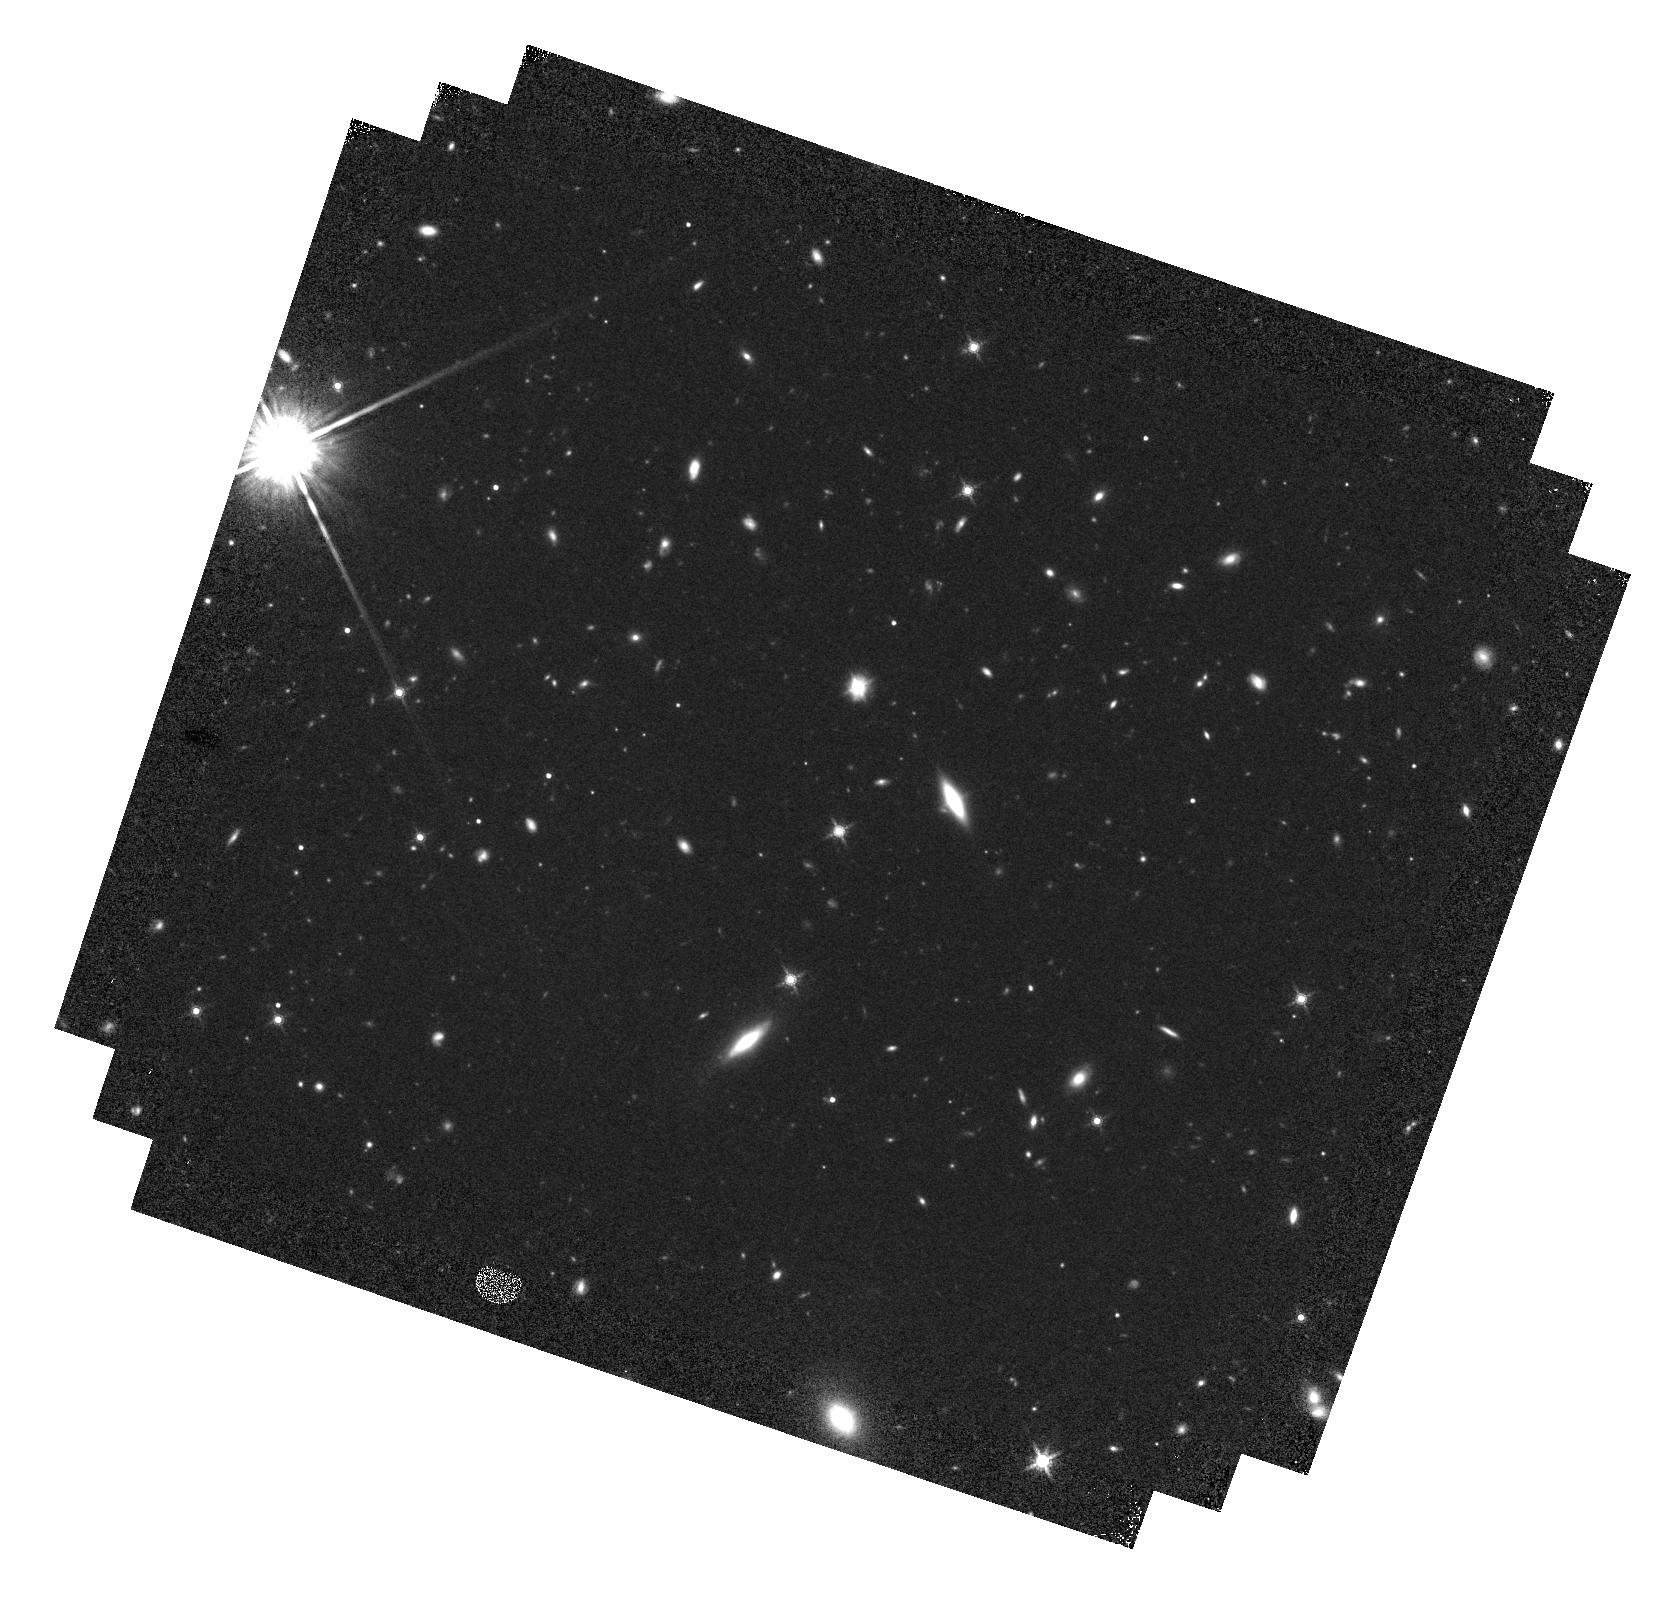
Target: SDSSJ140025.53-012957.0
Instrument: WFC3/IR
Filter: F160W
Exposure: 37 min
Observation ID: hst_13842_08_wfc3_ir_f160w_icl908

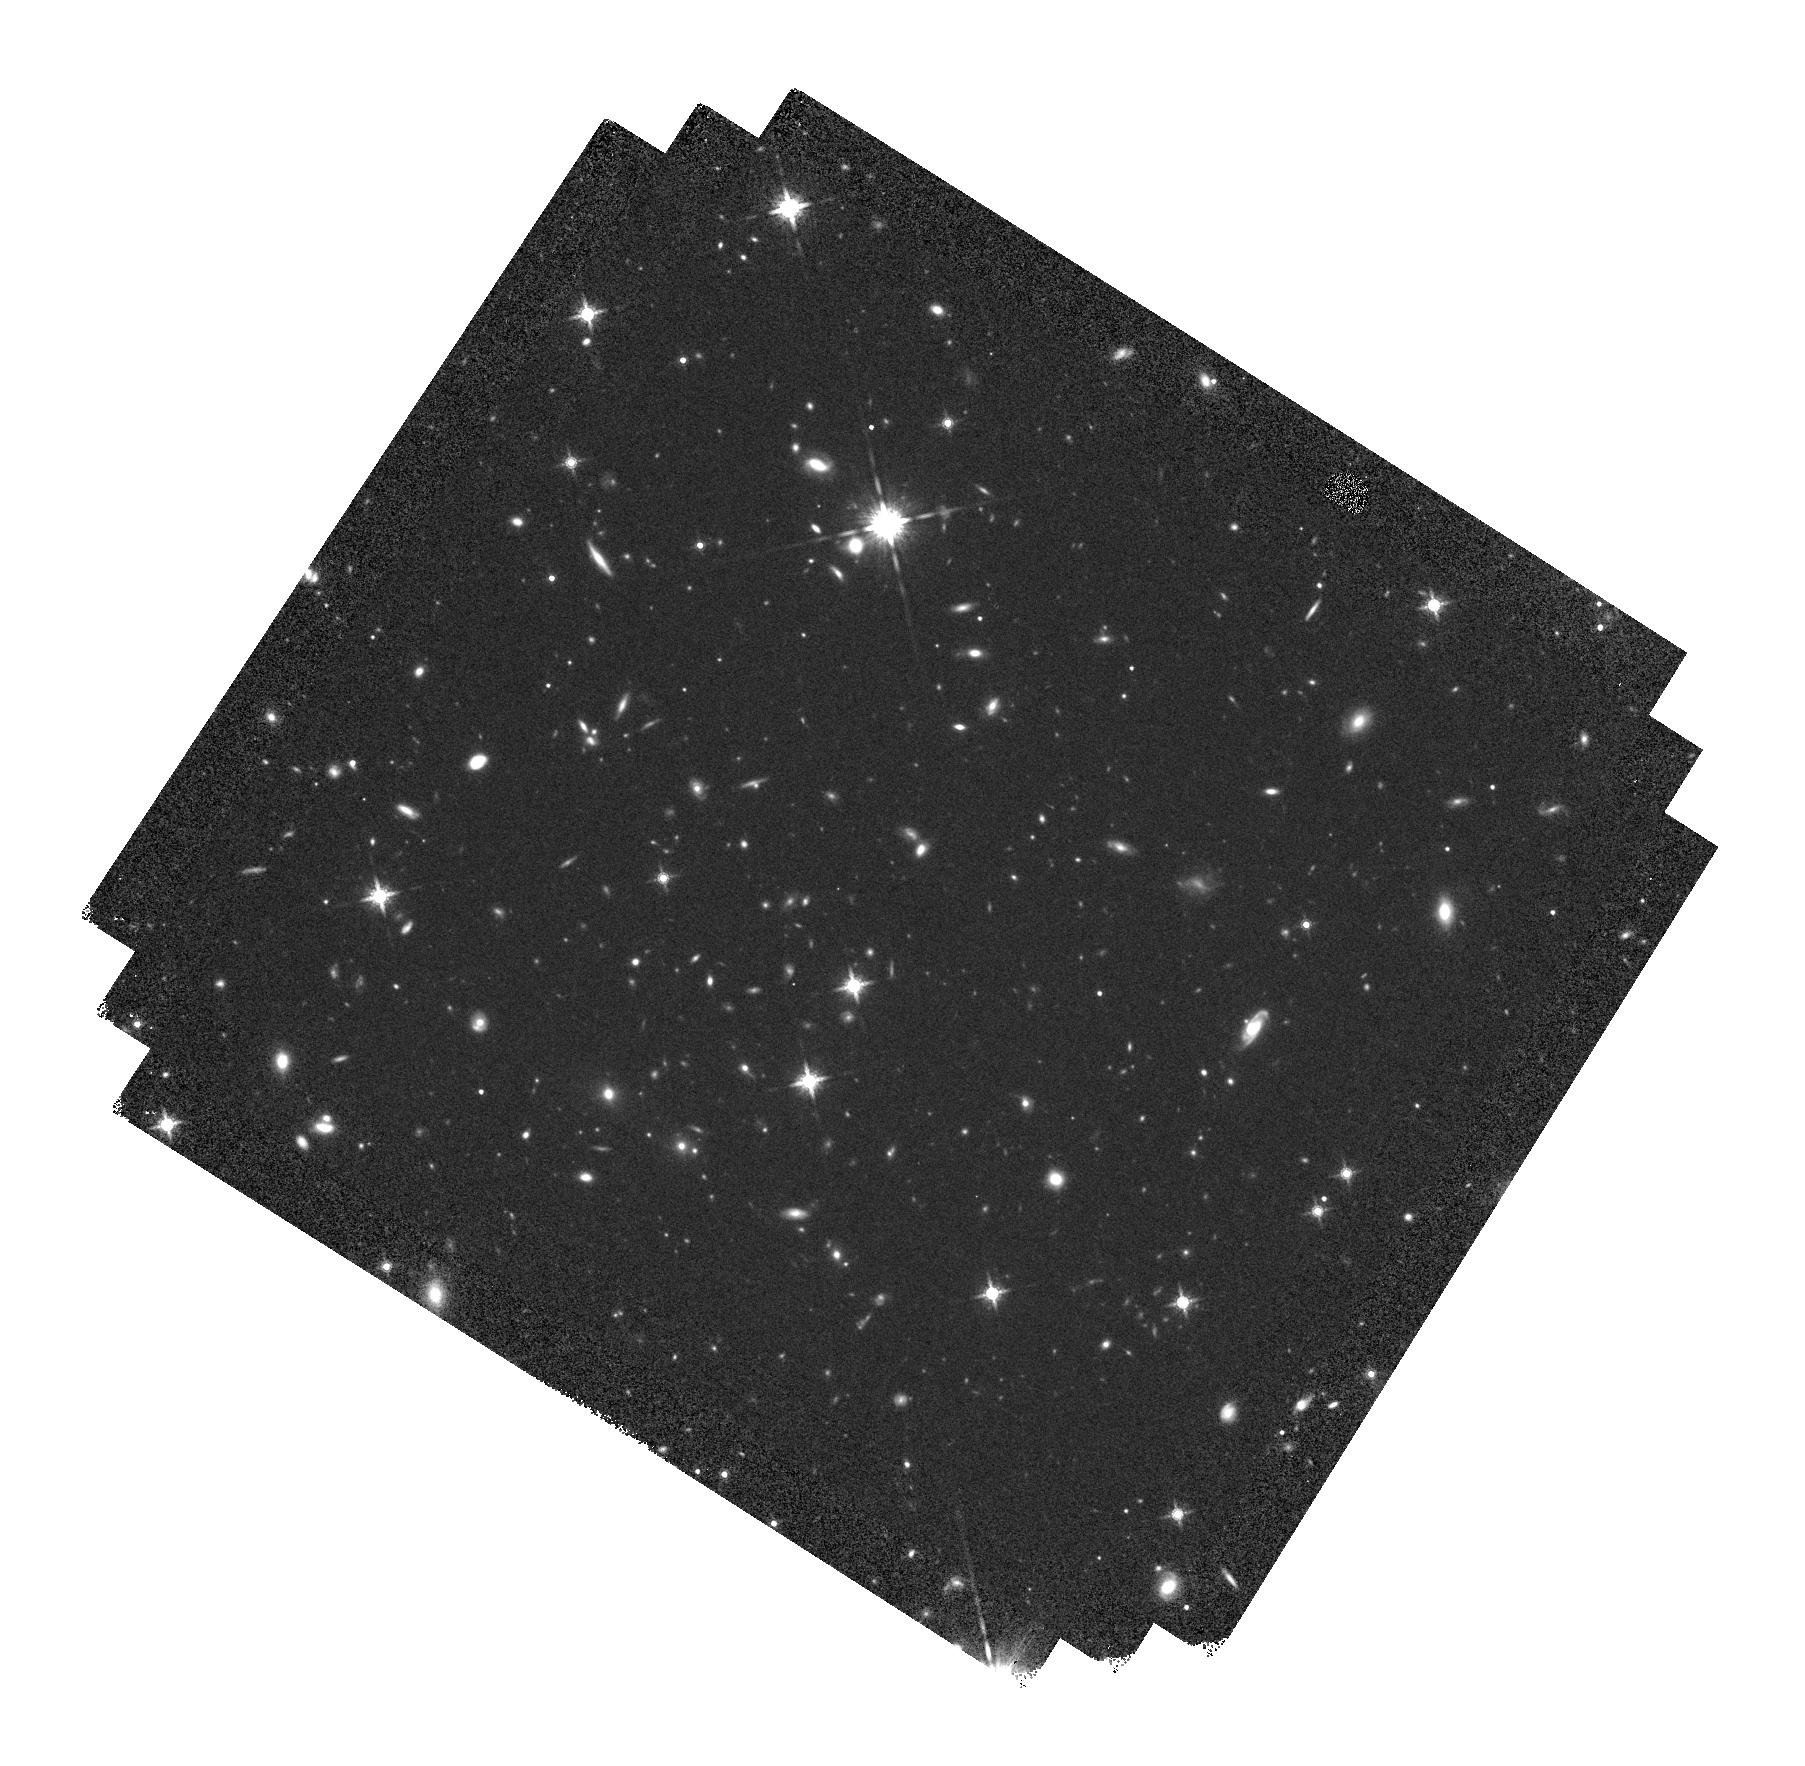
Target: SDSSJ080957.38+181804.4
Instrument: WFC3/IR
Filter: F160W
Exposure: 37 min
Observation ID: hst_13842_02_wfc3_ir_f160w_icl902

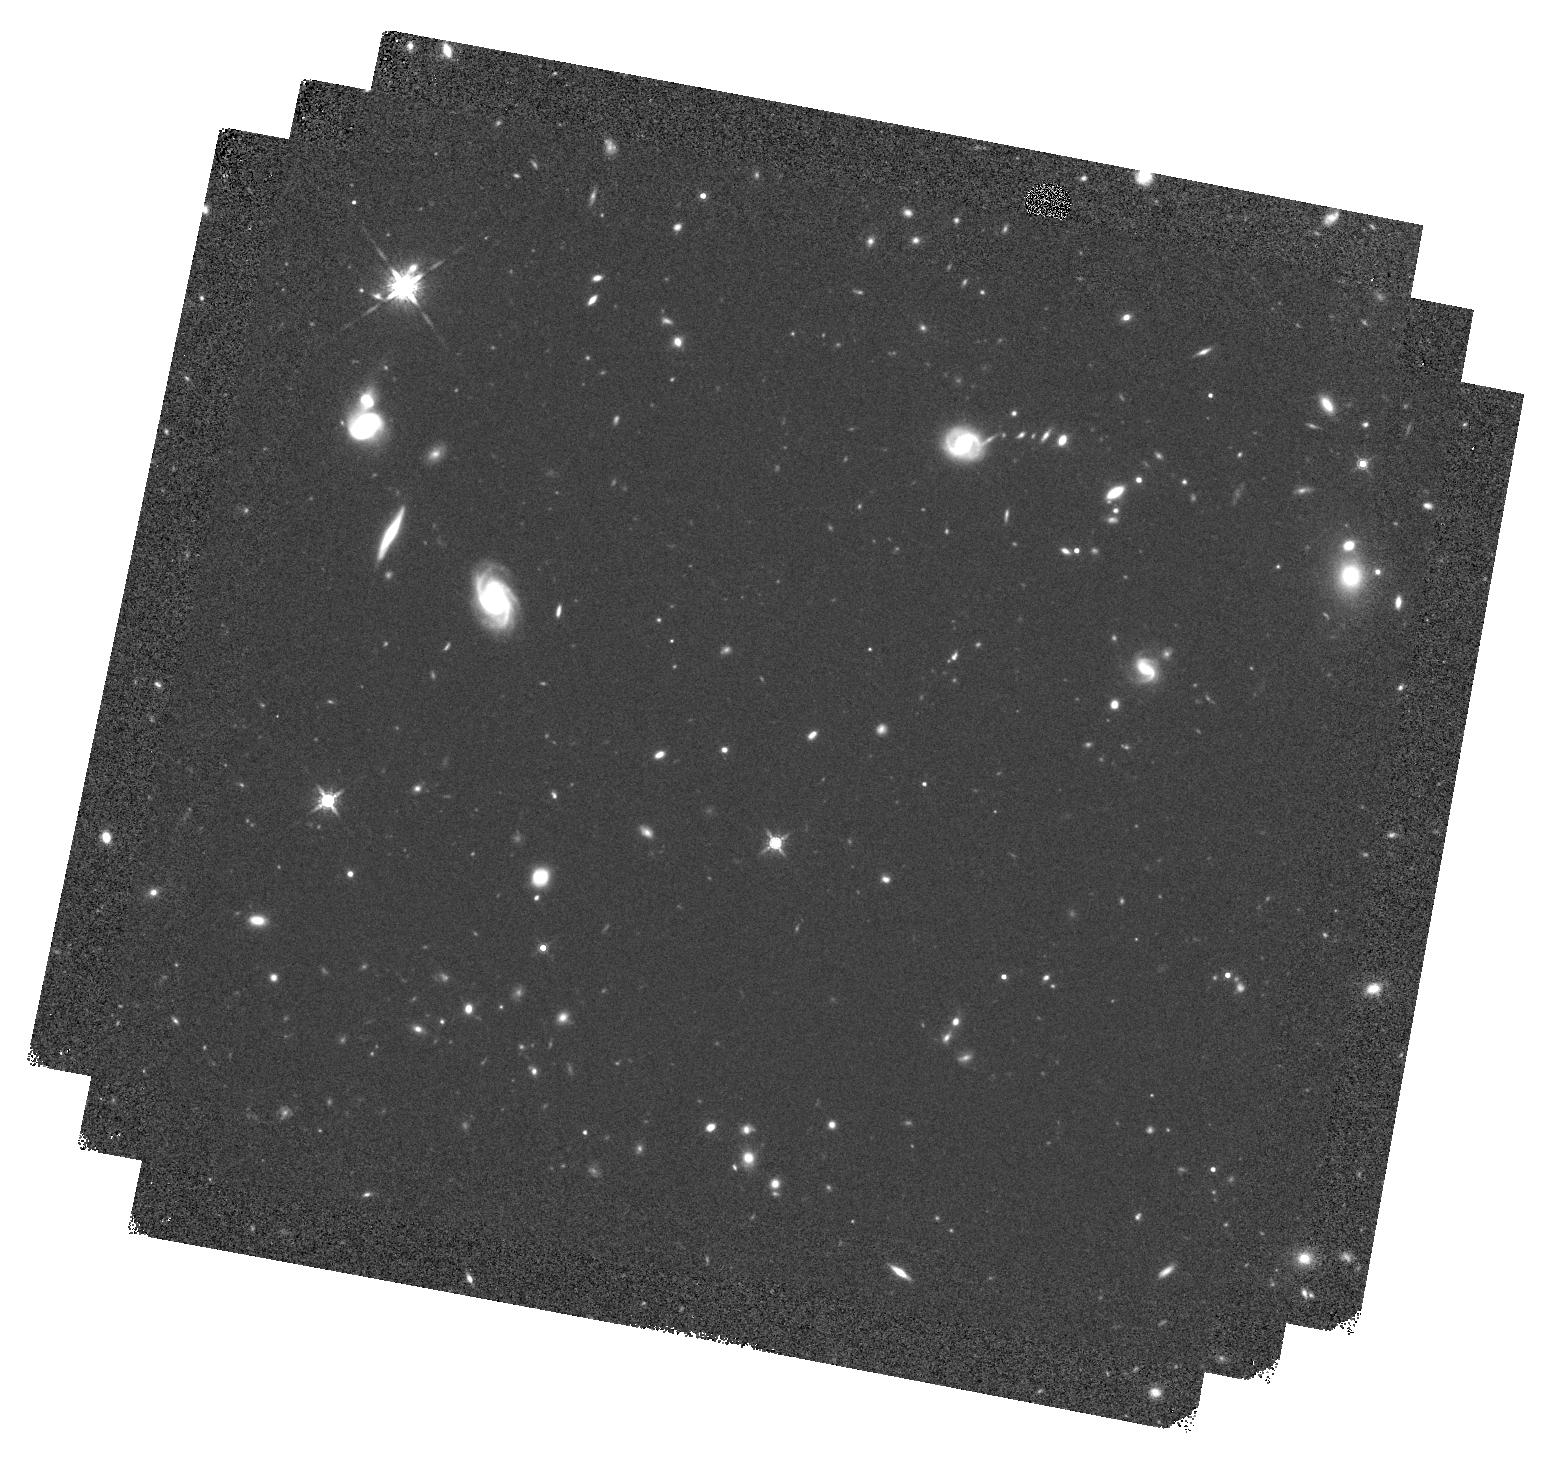
Target: SDSSJ123103.71+392903.6
Instrument: WFC3/IR
Filter: F160W
Exposure: 37 min
Observation ID: hst_13842_06_wfc3_ir_f160w_icl906

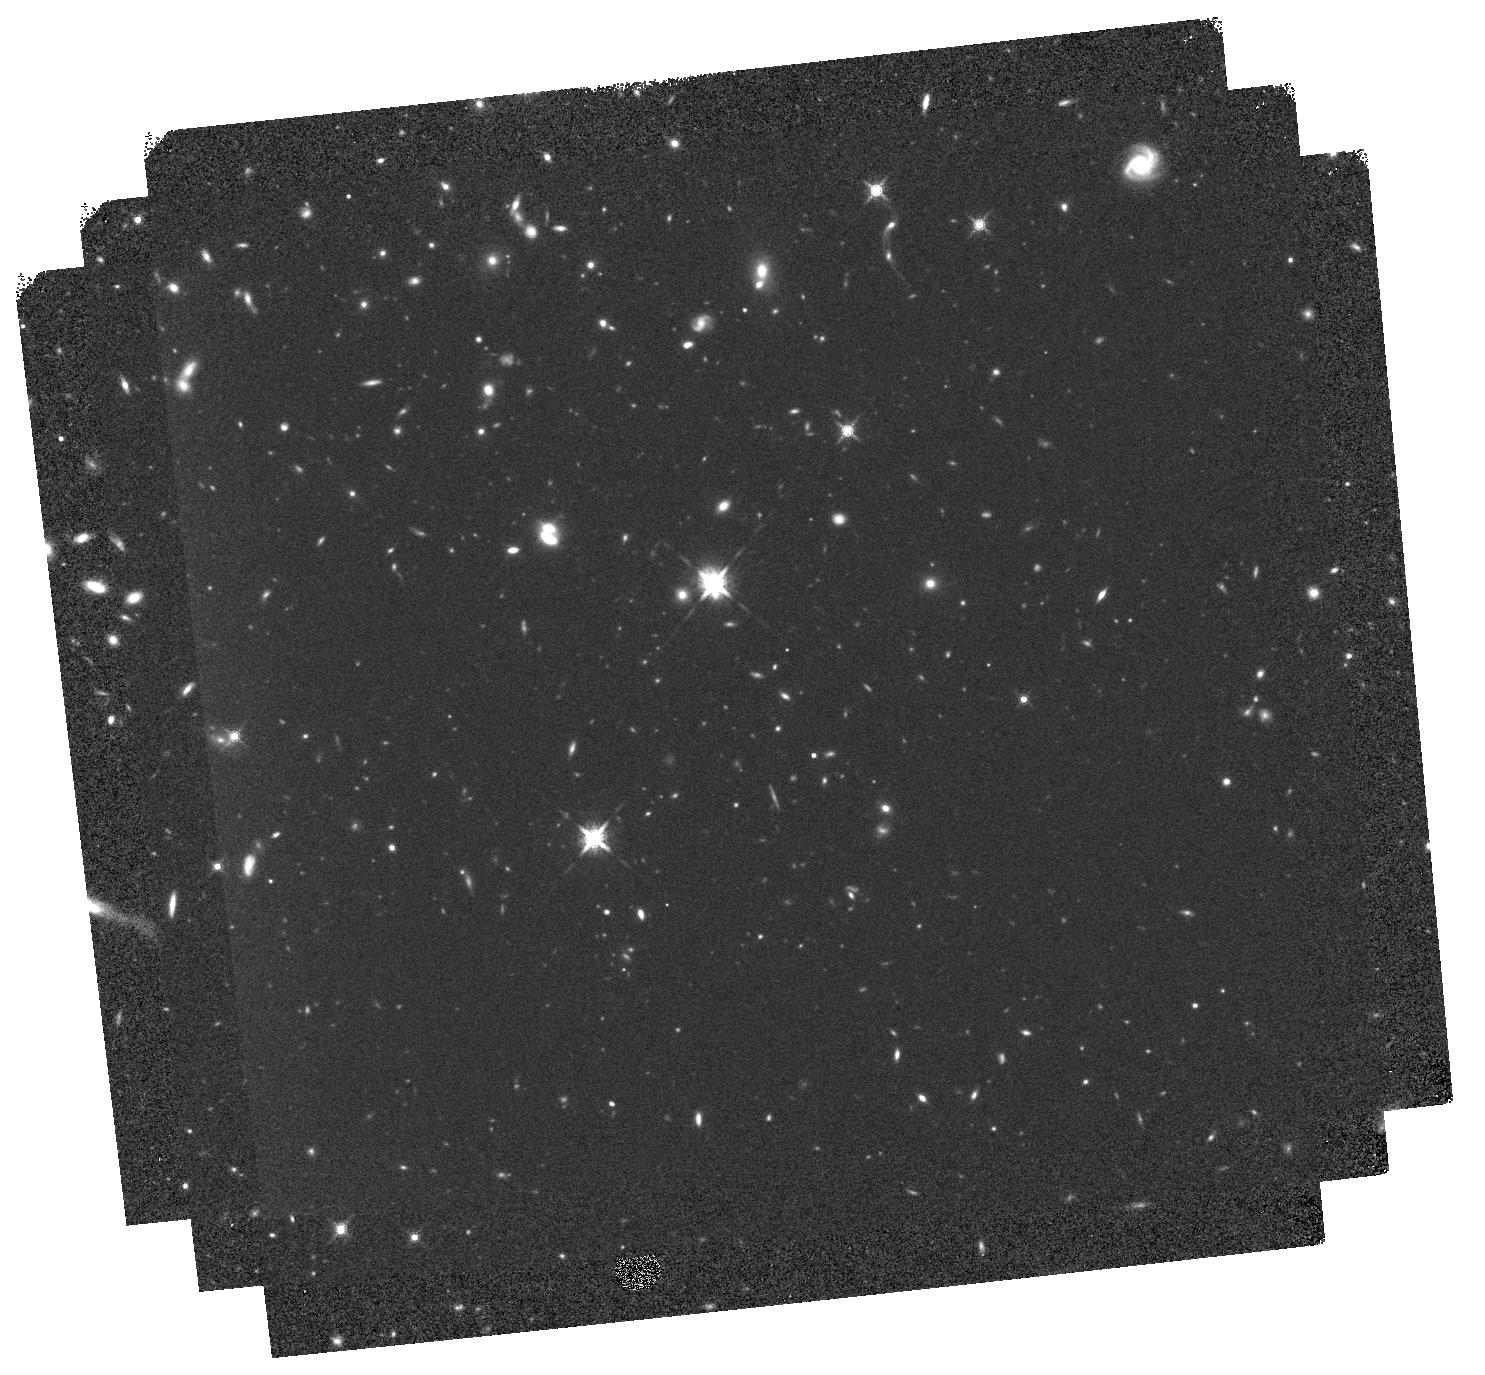
Target: SDSSJ152350.42+391405.2
Instrument: WFC3/IR
Filter: F160W
Exposure: 37 min
Observation ID: hst_13842_10_wfc3_ir_f160w_icl910

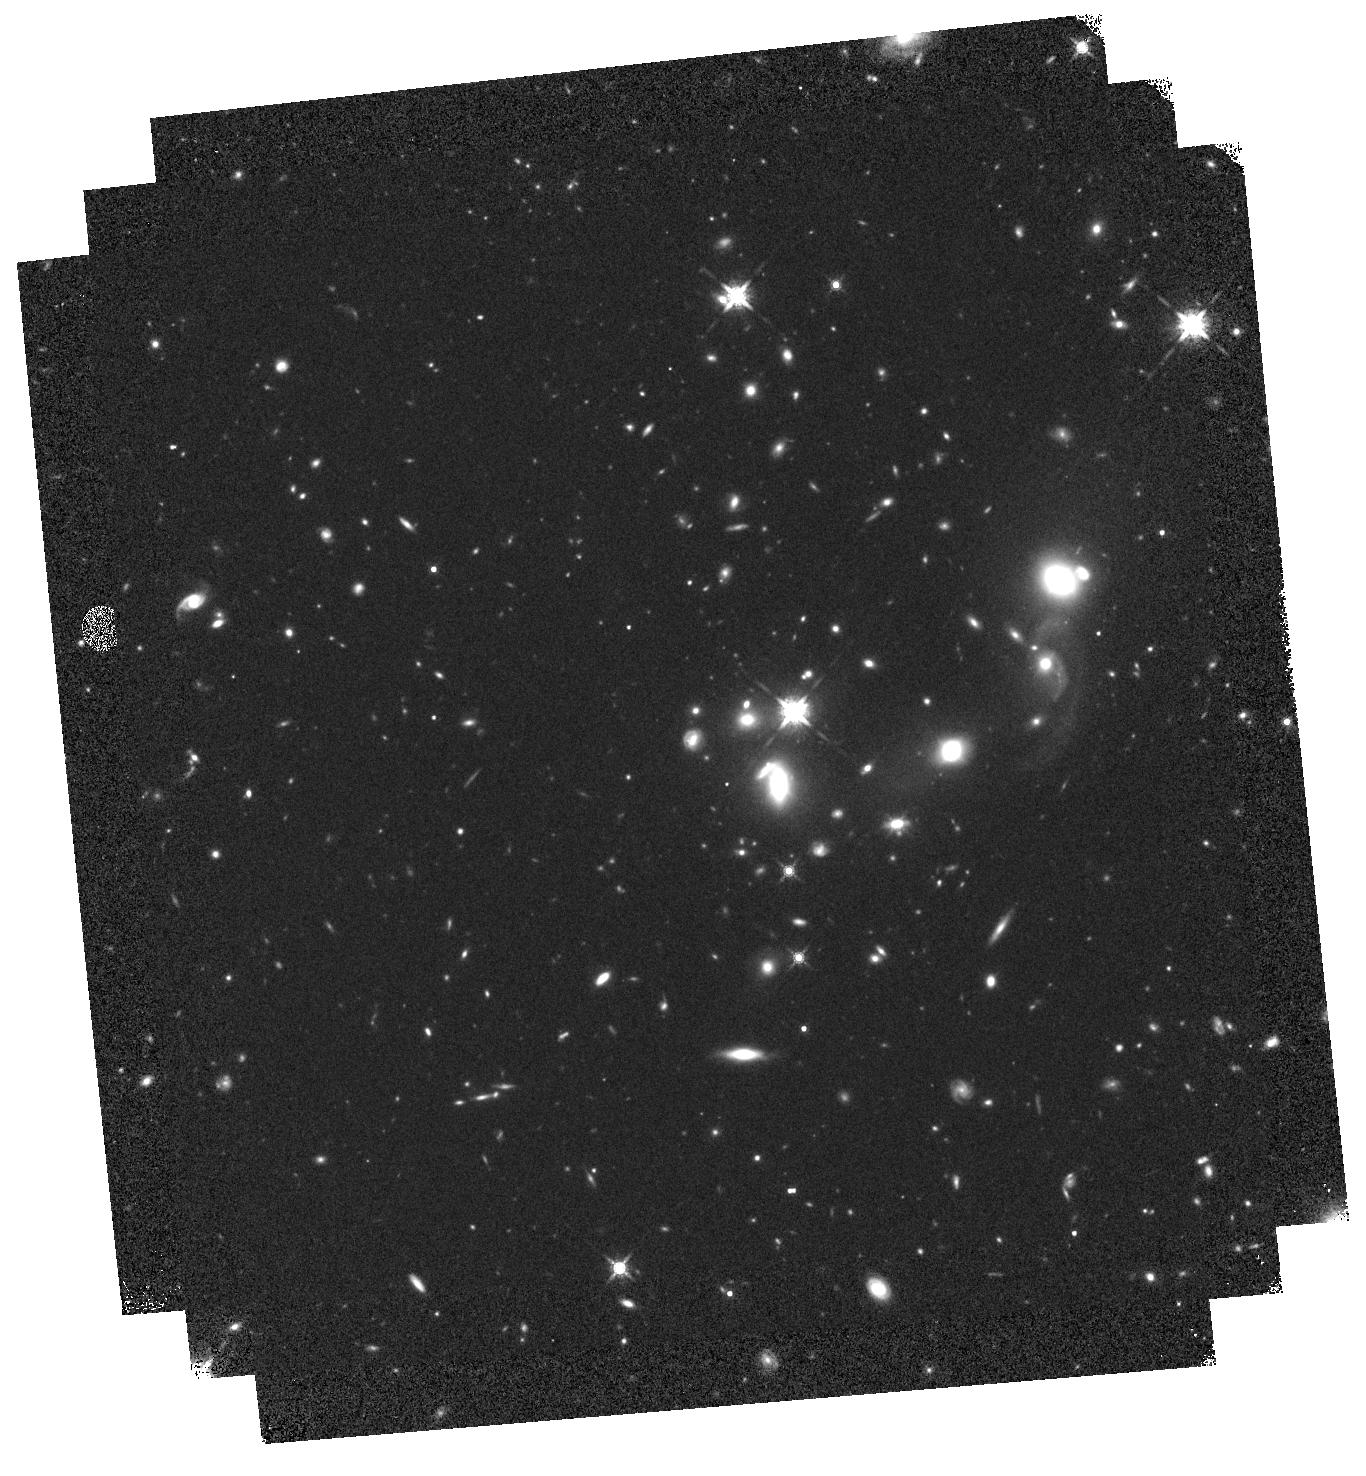
Target: SDSSJ030000.57+004828.0
Instrument: WFC3/IR
Filter: F160W
Exposure: 37 min
Observation ID: hst_13842_01_wfc3_ir_f160w_icl901

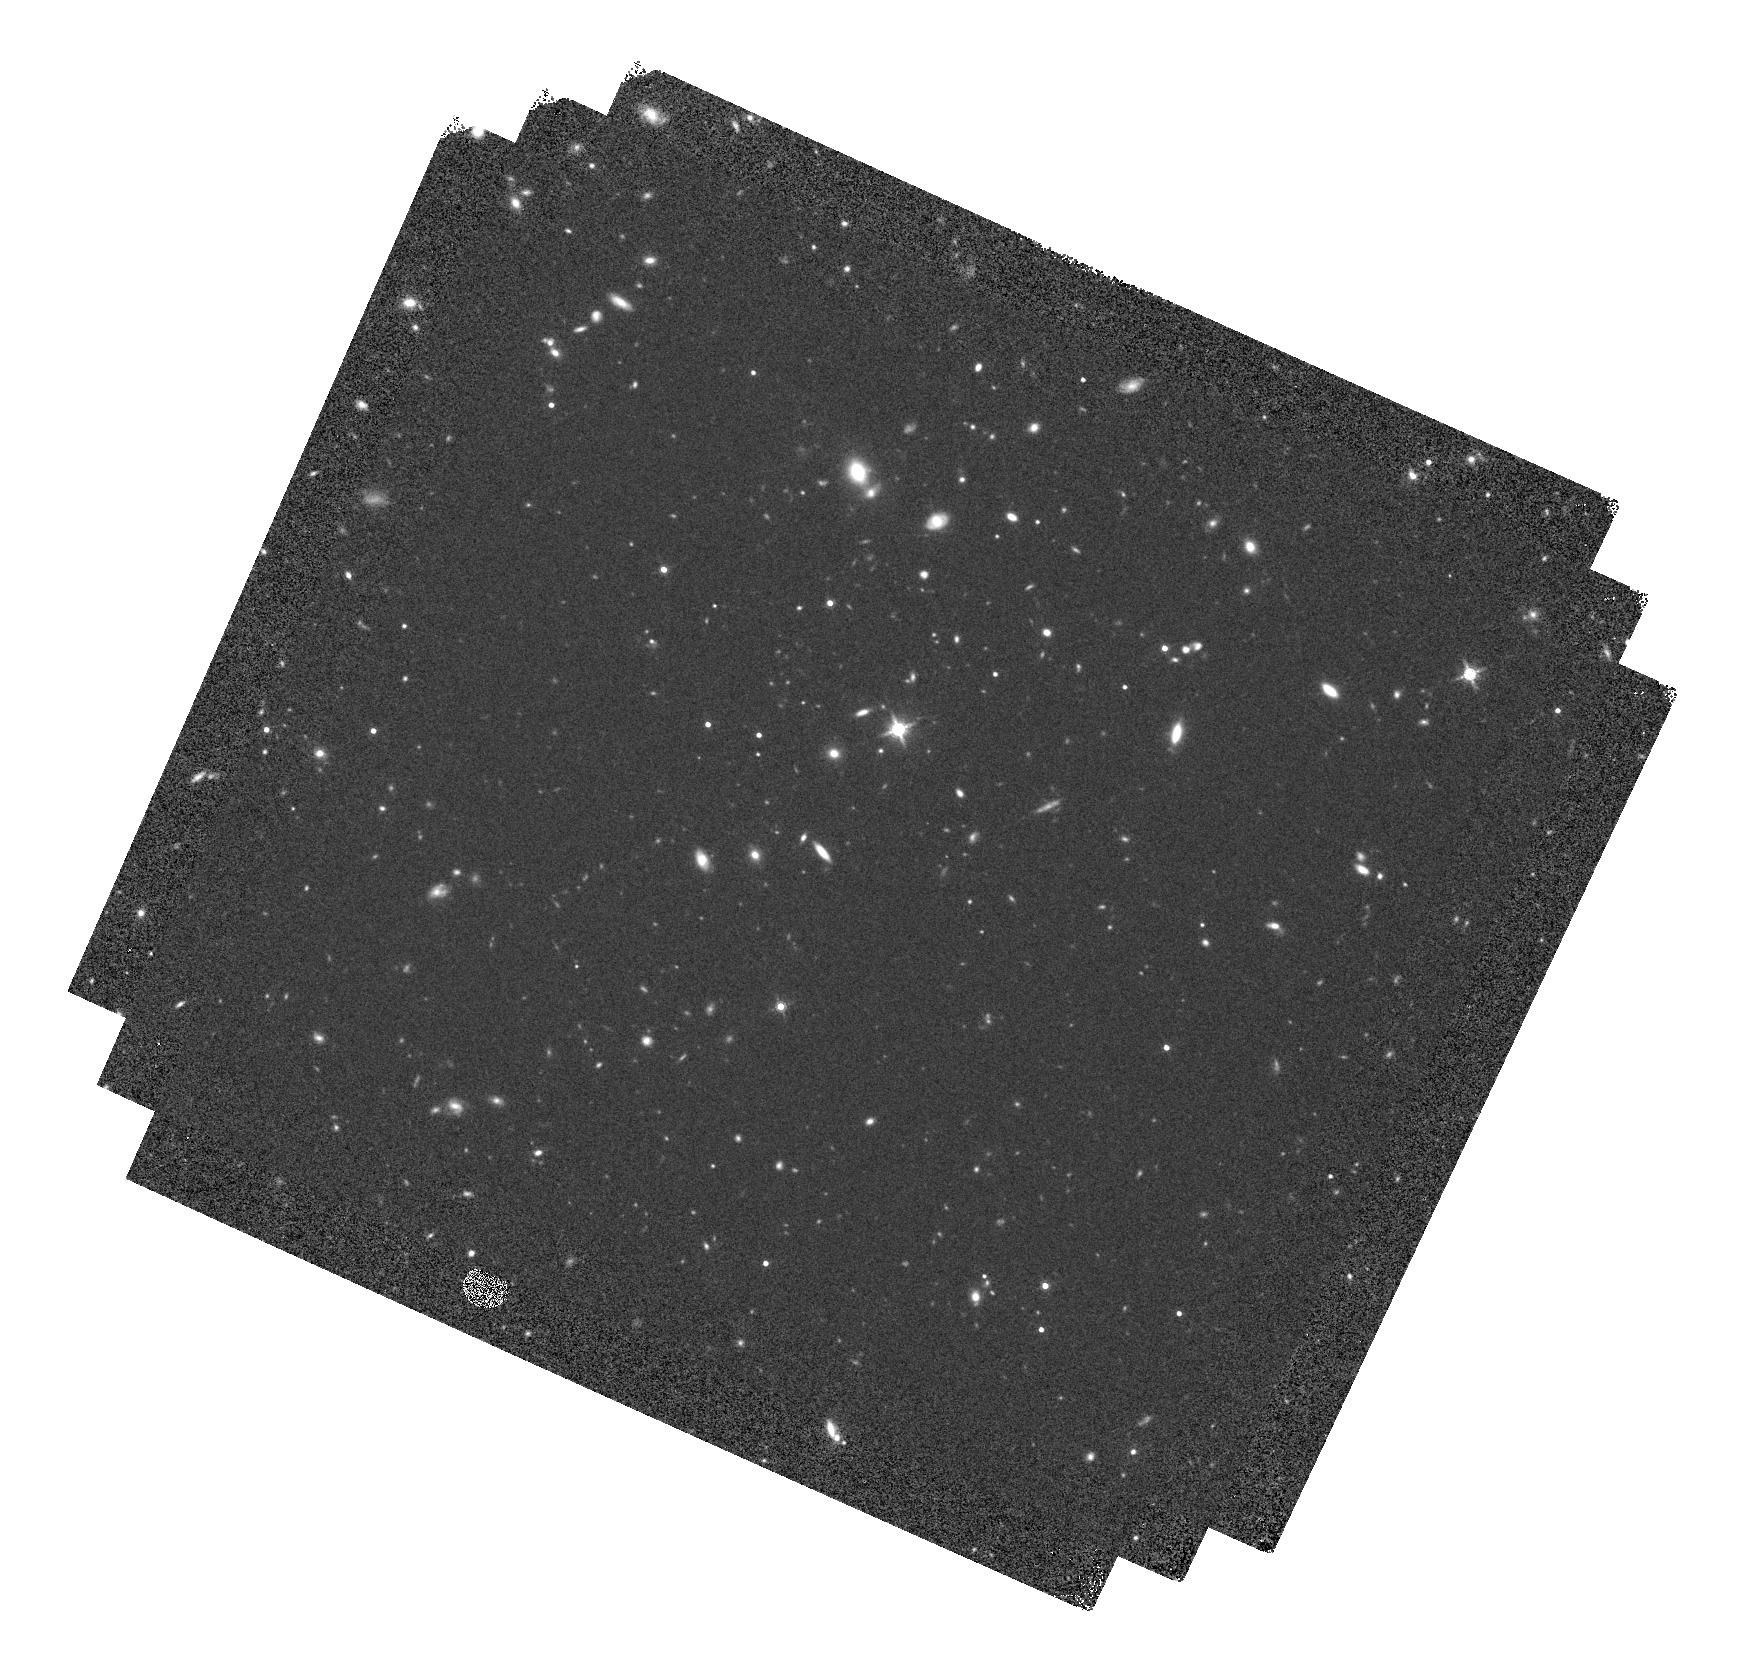
Target: SDSSJ112526.12+002901.3
Instrument: WFC3/IR
Filter: F160W
Exposure: 37 min
Observation ID: hst_13842_04_wfc3_ir_f160w_icl904

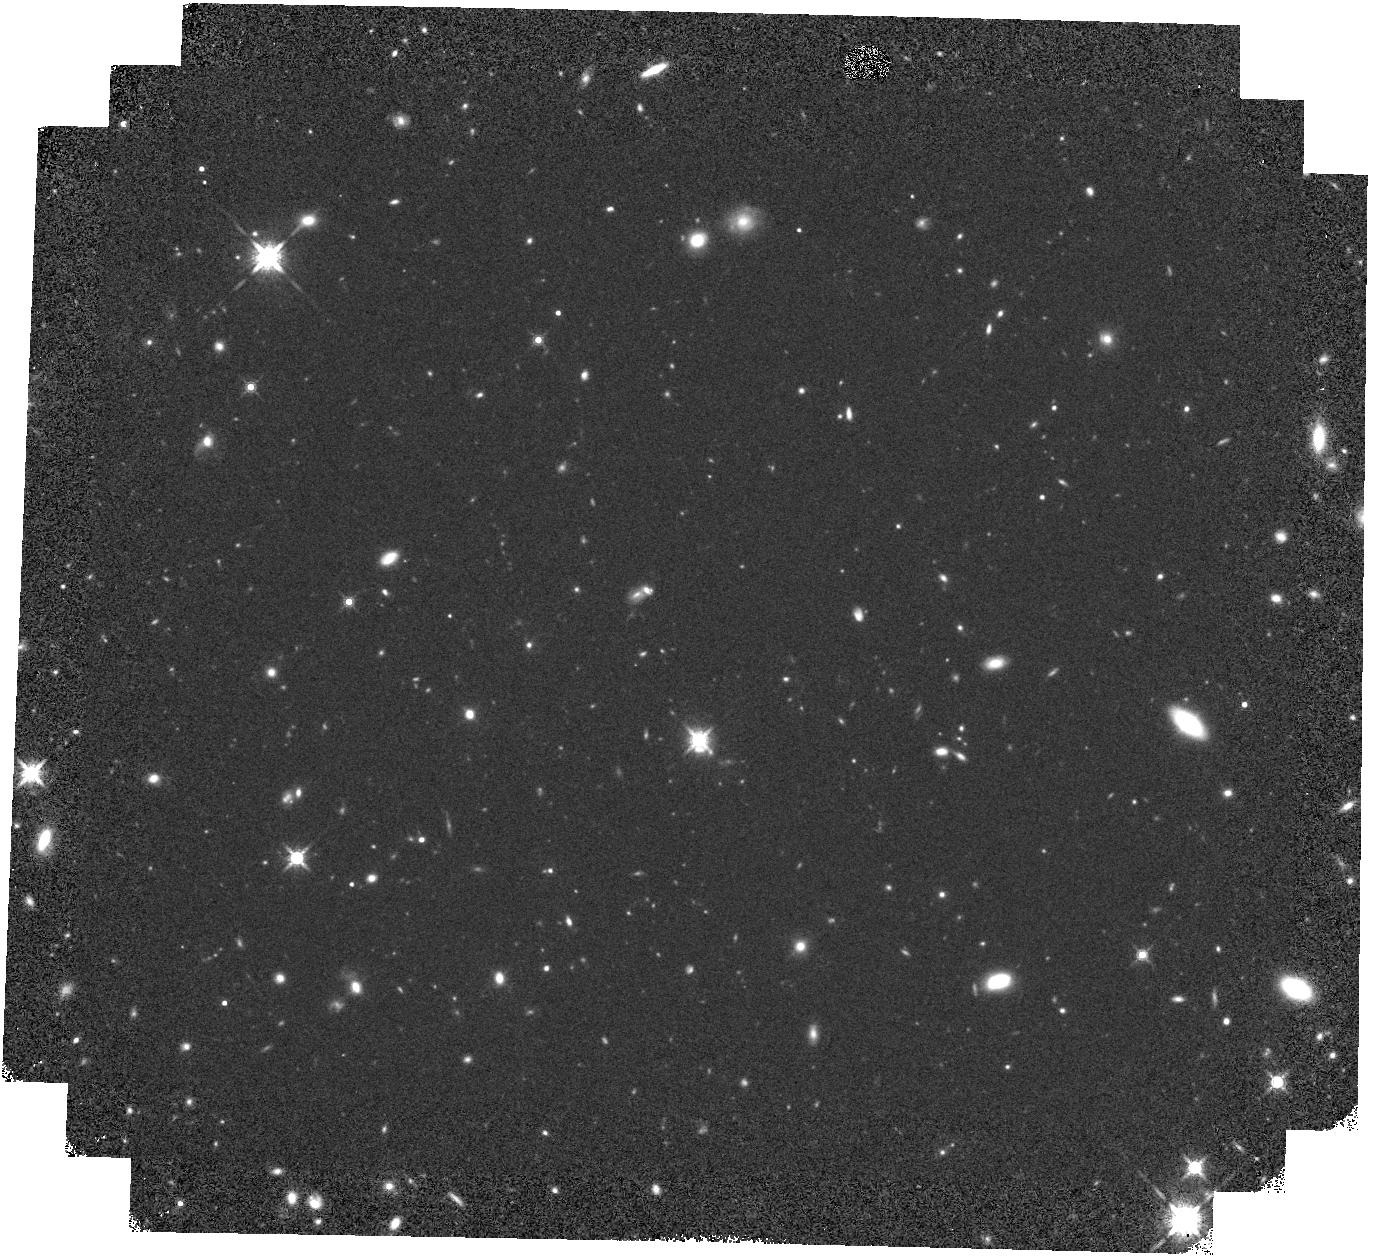
Target: SDSSJ102036.09+602339.0
Instrument: WFC3/IR
Filter: F160W
Exposure: 37 min
Observation ID: hst_13842_03_wfc3_ir_f160w_icl903

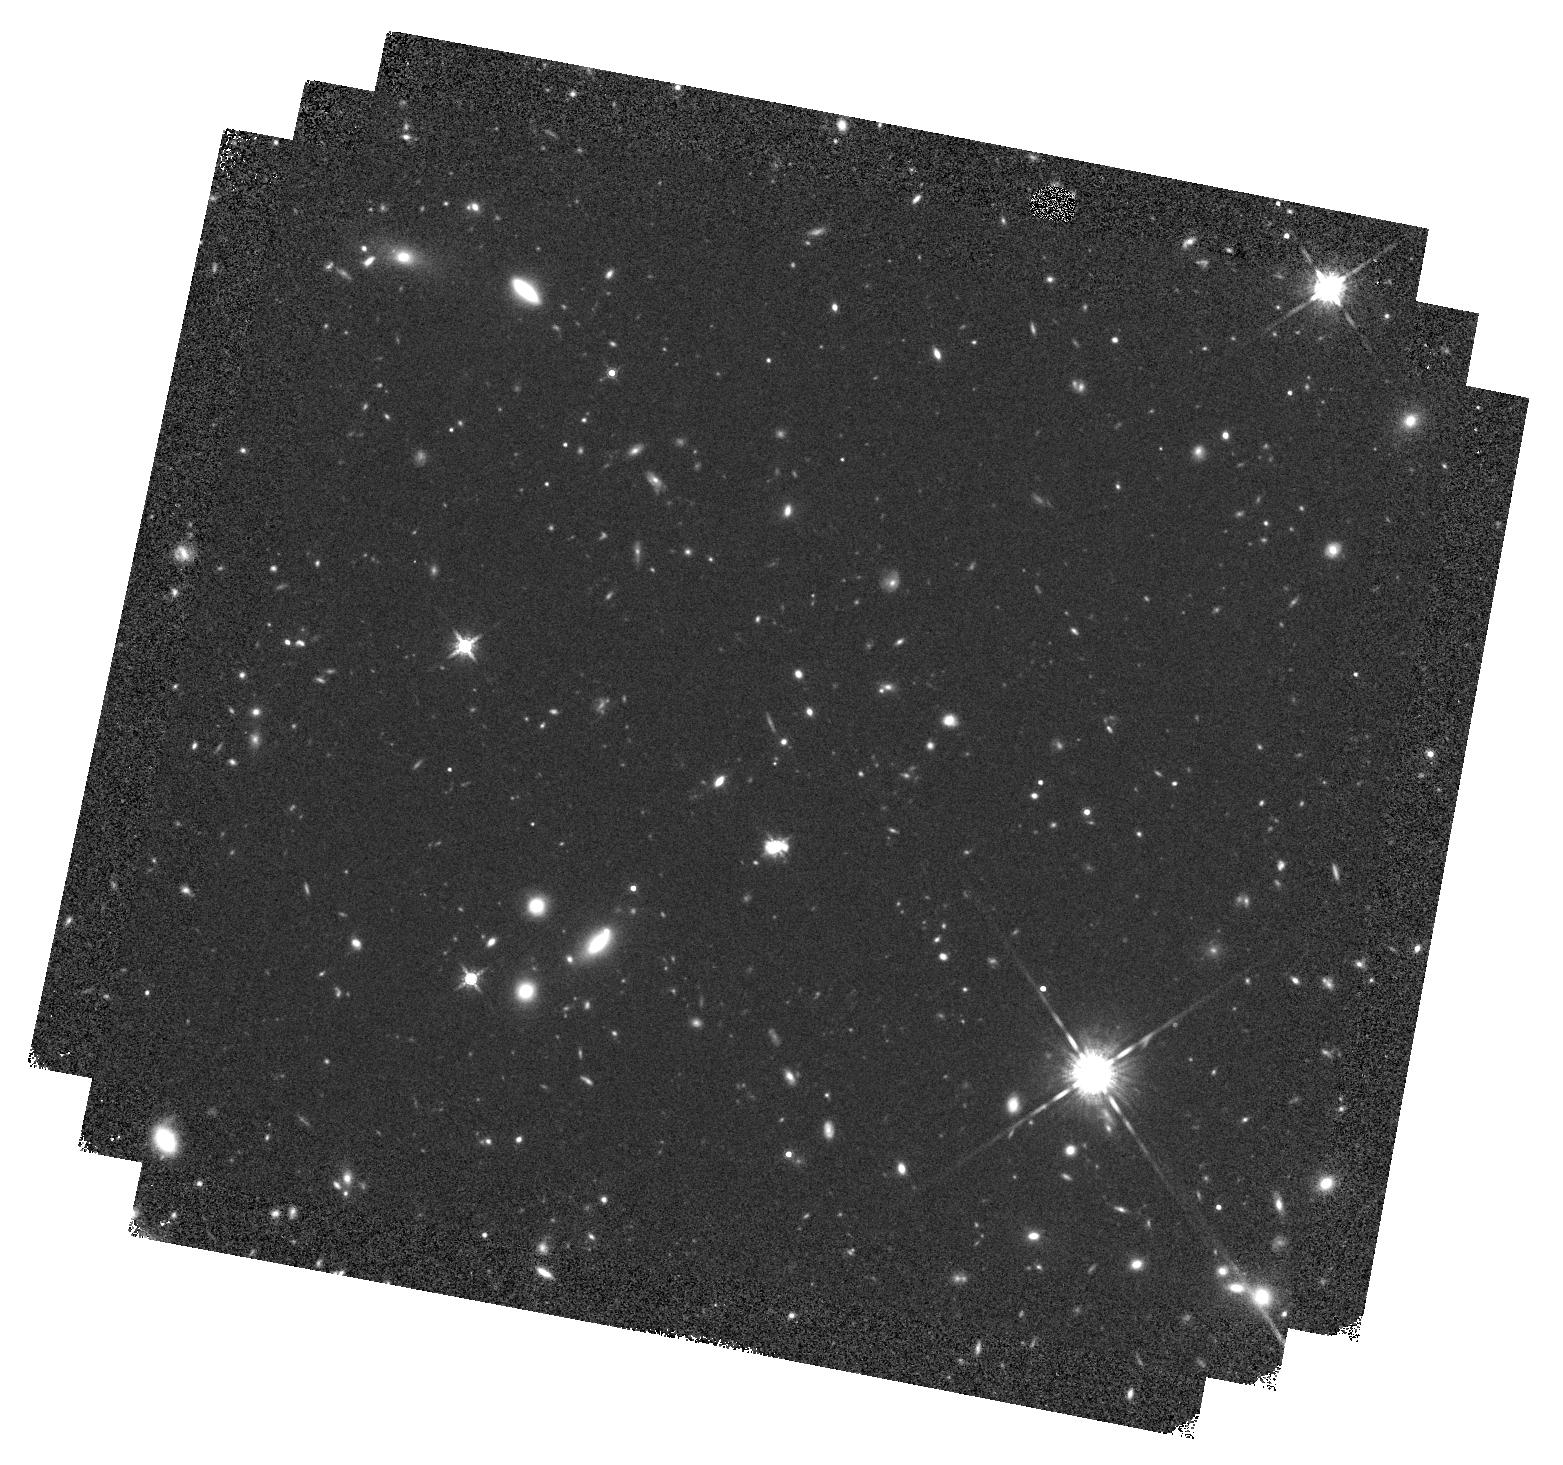
Target: SDSSJ134951.94+382334.1
Instrument: WFC3/IR
Filter: F160W
Exposure: 37 min
Observation ID: hst_13842_07_wfc3_ir_f160w_icl907

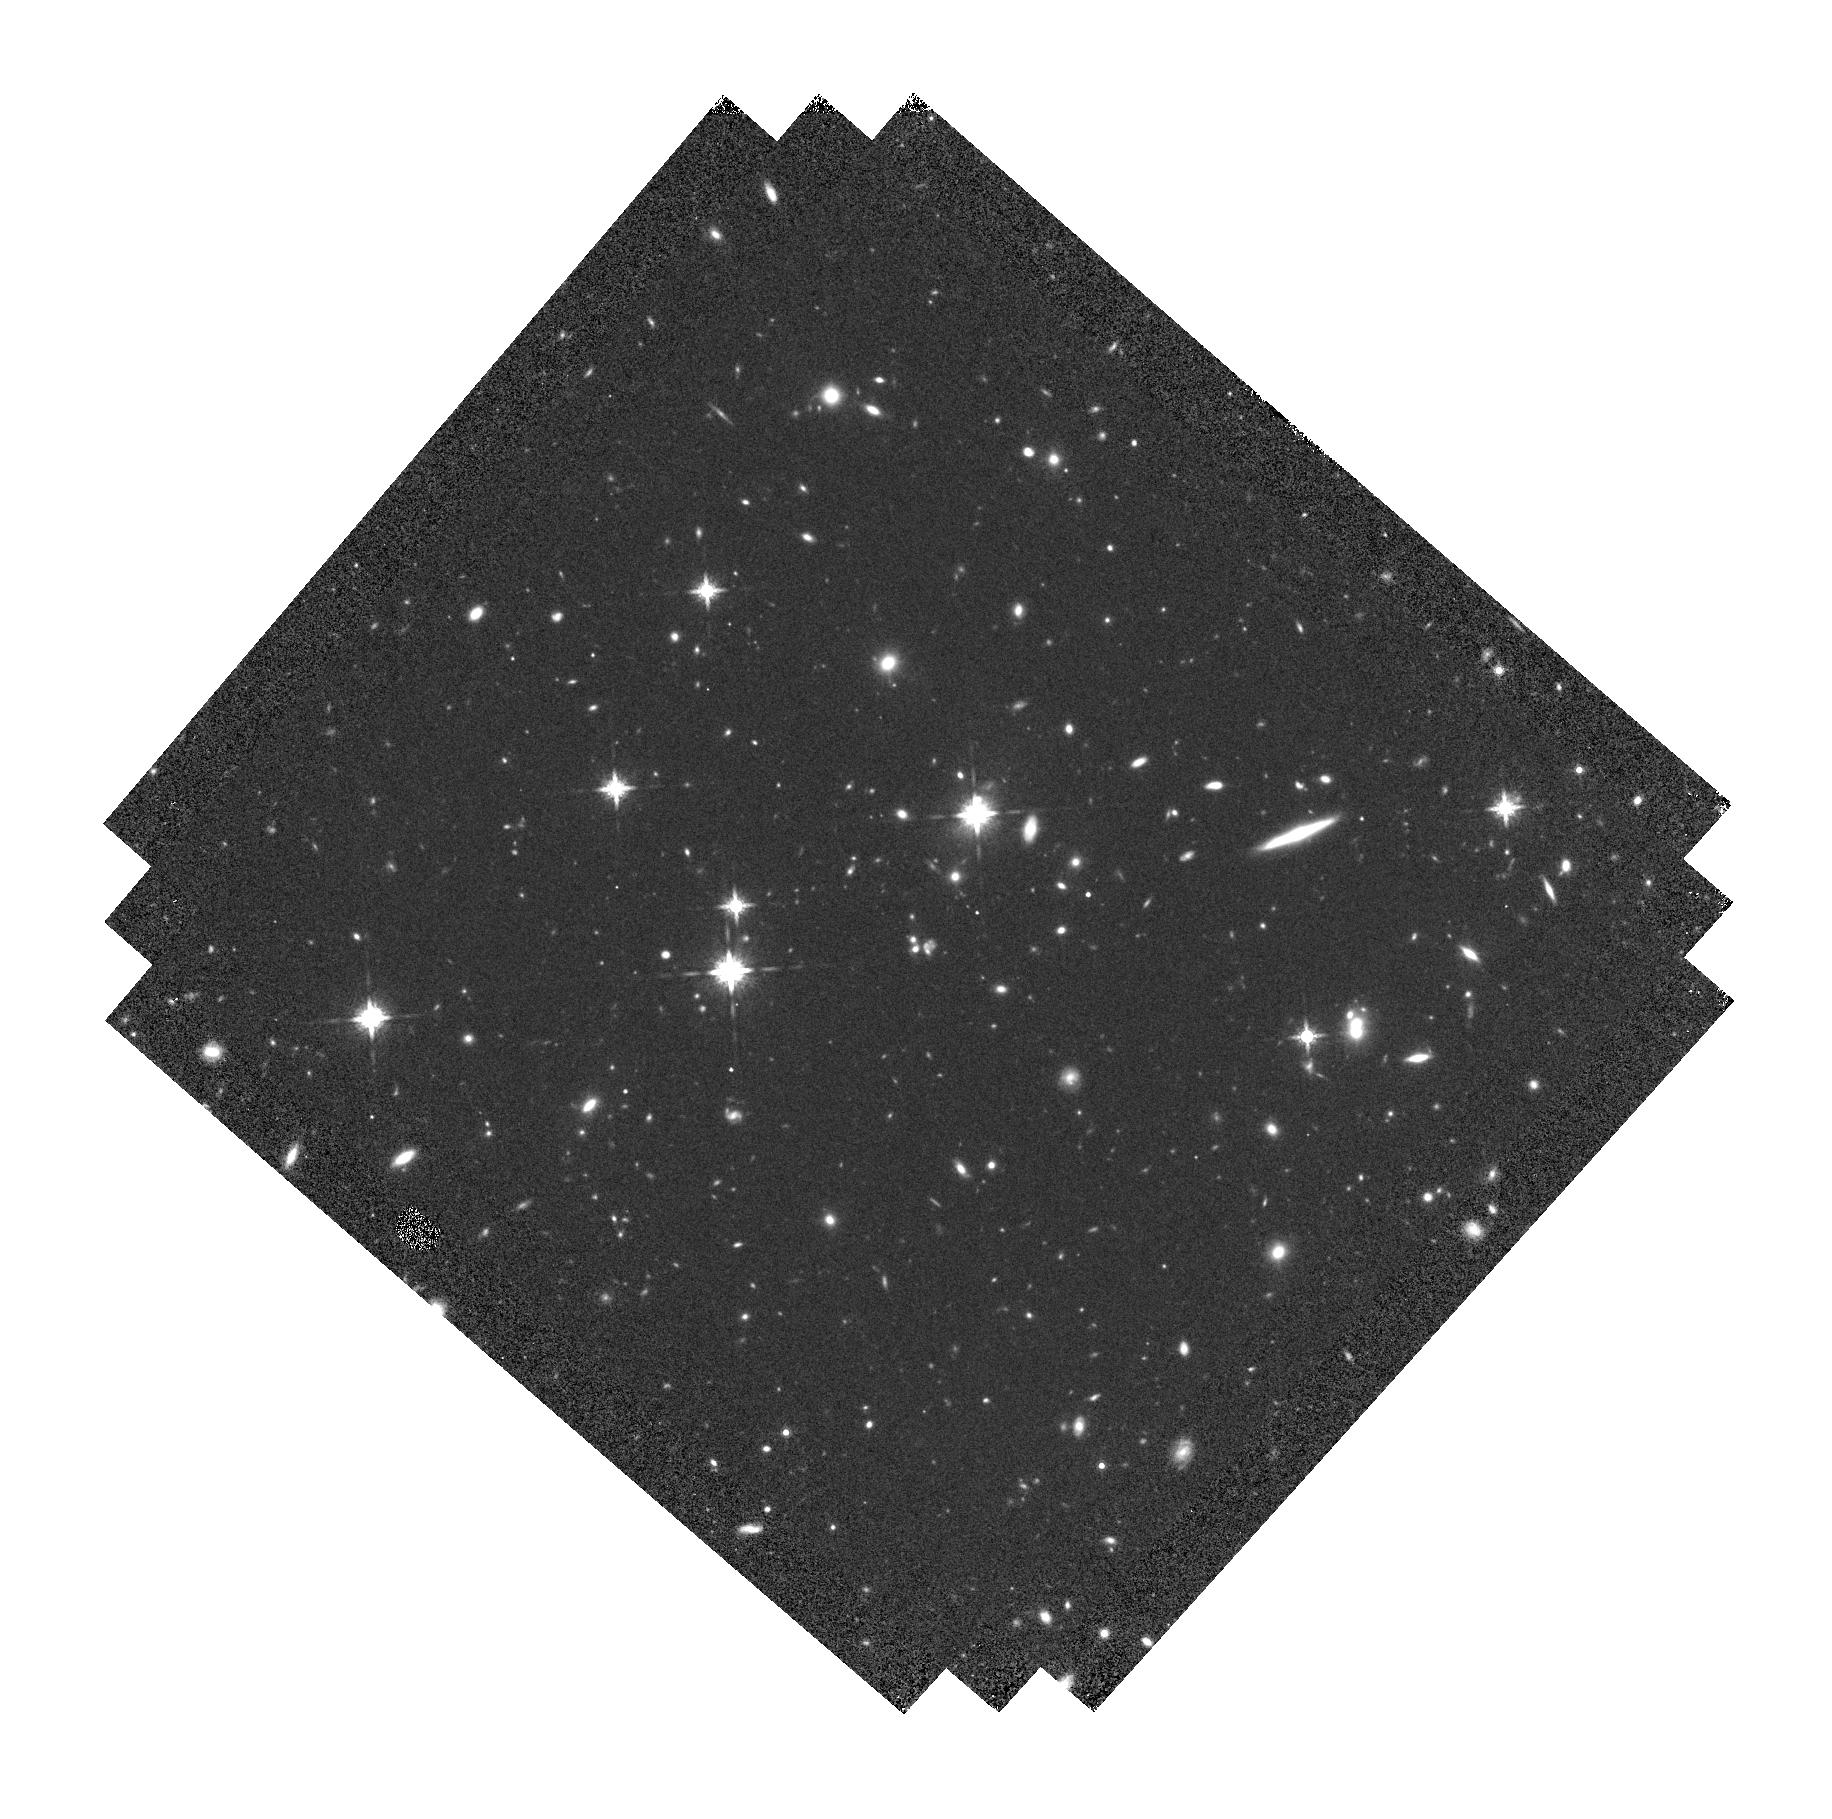
Target: SDSSJ144800.14+404311.7
Instrument: WFC3/IR
Filter: F160W
Exposure: 37 min
Observation ID: hst_13842_09_wfc3_ir_f160w_icl909

Testing the Youth and Transition Object Status of FeLoBAL Quasars (PI: Hamann, Fred)

A popular paradigm for massive galaxy evolution has emerged in which mergers of gas-rich galaxies trigger both intense bursts of star formation and the growth of a central super-massive black hole. The transition from dusty starburst (e.g., ULIRG) to visibly luminous quasar is marked by a blowout of gas and dust that shuts down the star formation and unveils the central quasar. FeLoBAL quasars (with extreme low-ionization Broad Absorption Line outflows) are candidate young objects in the transition phase based on their dust reddened colors, large infrared luminosities (indicating ULIRG-like star formation rates), and exceptionally powerful outflows that appear strong enough to a drive galaxy-wide blowout. We propose to test the youth and transition object status of FeLoBAL quasars by comparing their host galaxy morphologies and merger signatures to matched samples of 1) normal blue non-BAL quasars (that "should" be older), and 2) non-AGN galaxies at the same redshift and stellar mass. We will specifically obtain WFC3/IR F160W images of 10 FeLoBALs at redshift z ~ 0.8, supplemented by equivalent imaging data for normal blue quasars in our own cycle 21 program (PI Villforth) and for non-AGN galaxies from archival HST programs such as CANDELS. This will be the first HST imaging survey of FeLoBAL quasars and the first HST study of any transition object candidates to use matched control samples. Our results will uniquely test i) the alleged youth of FeLoBALs compared to normal quasars and non-AGN galaxies based on their merger status, and ii) the significance of mergers/interactions for quasar triggering based on comparisons to an equivalent non-AGN galaxy sample.